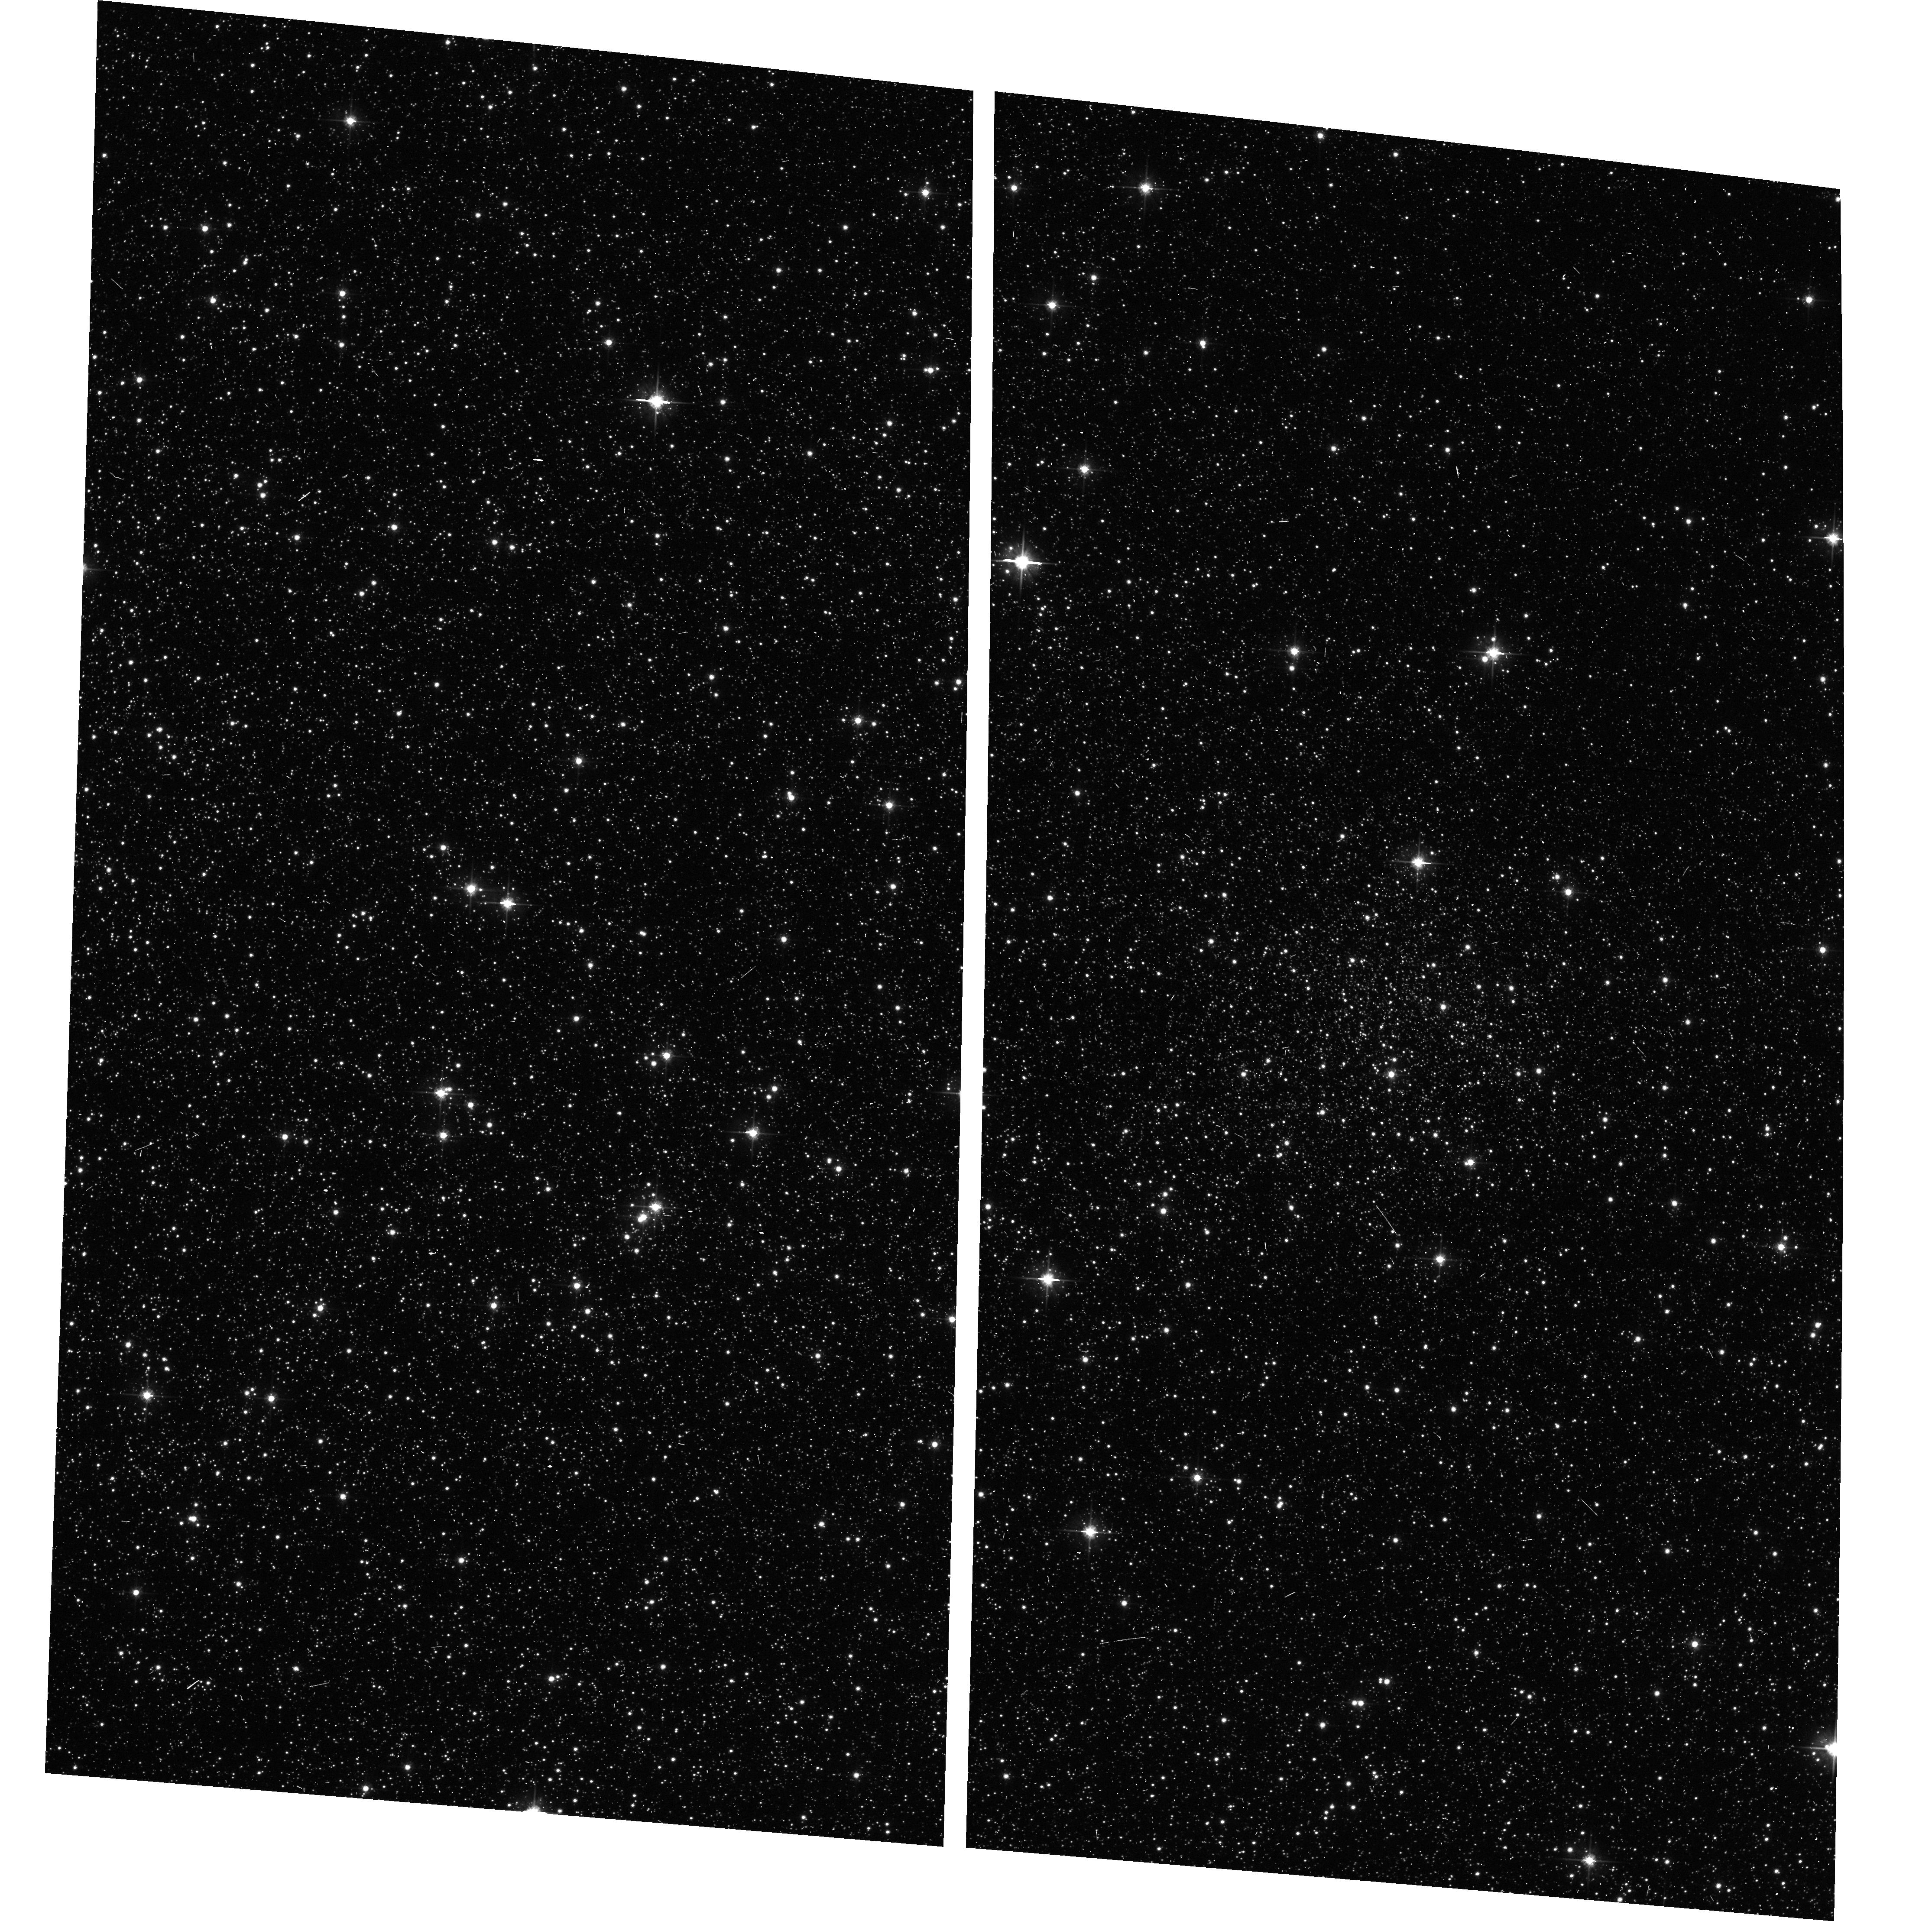
Target: DJORG-1. Instrument: ACS/WFC. Filter: F606W. Exposure: 6 min. Observation ID: hst_9799_08_acs_wfc_f606w_j8qe08

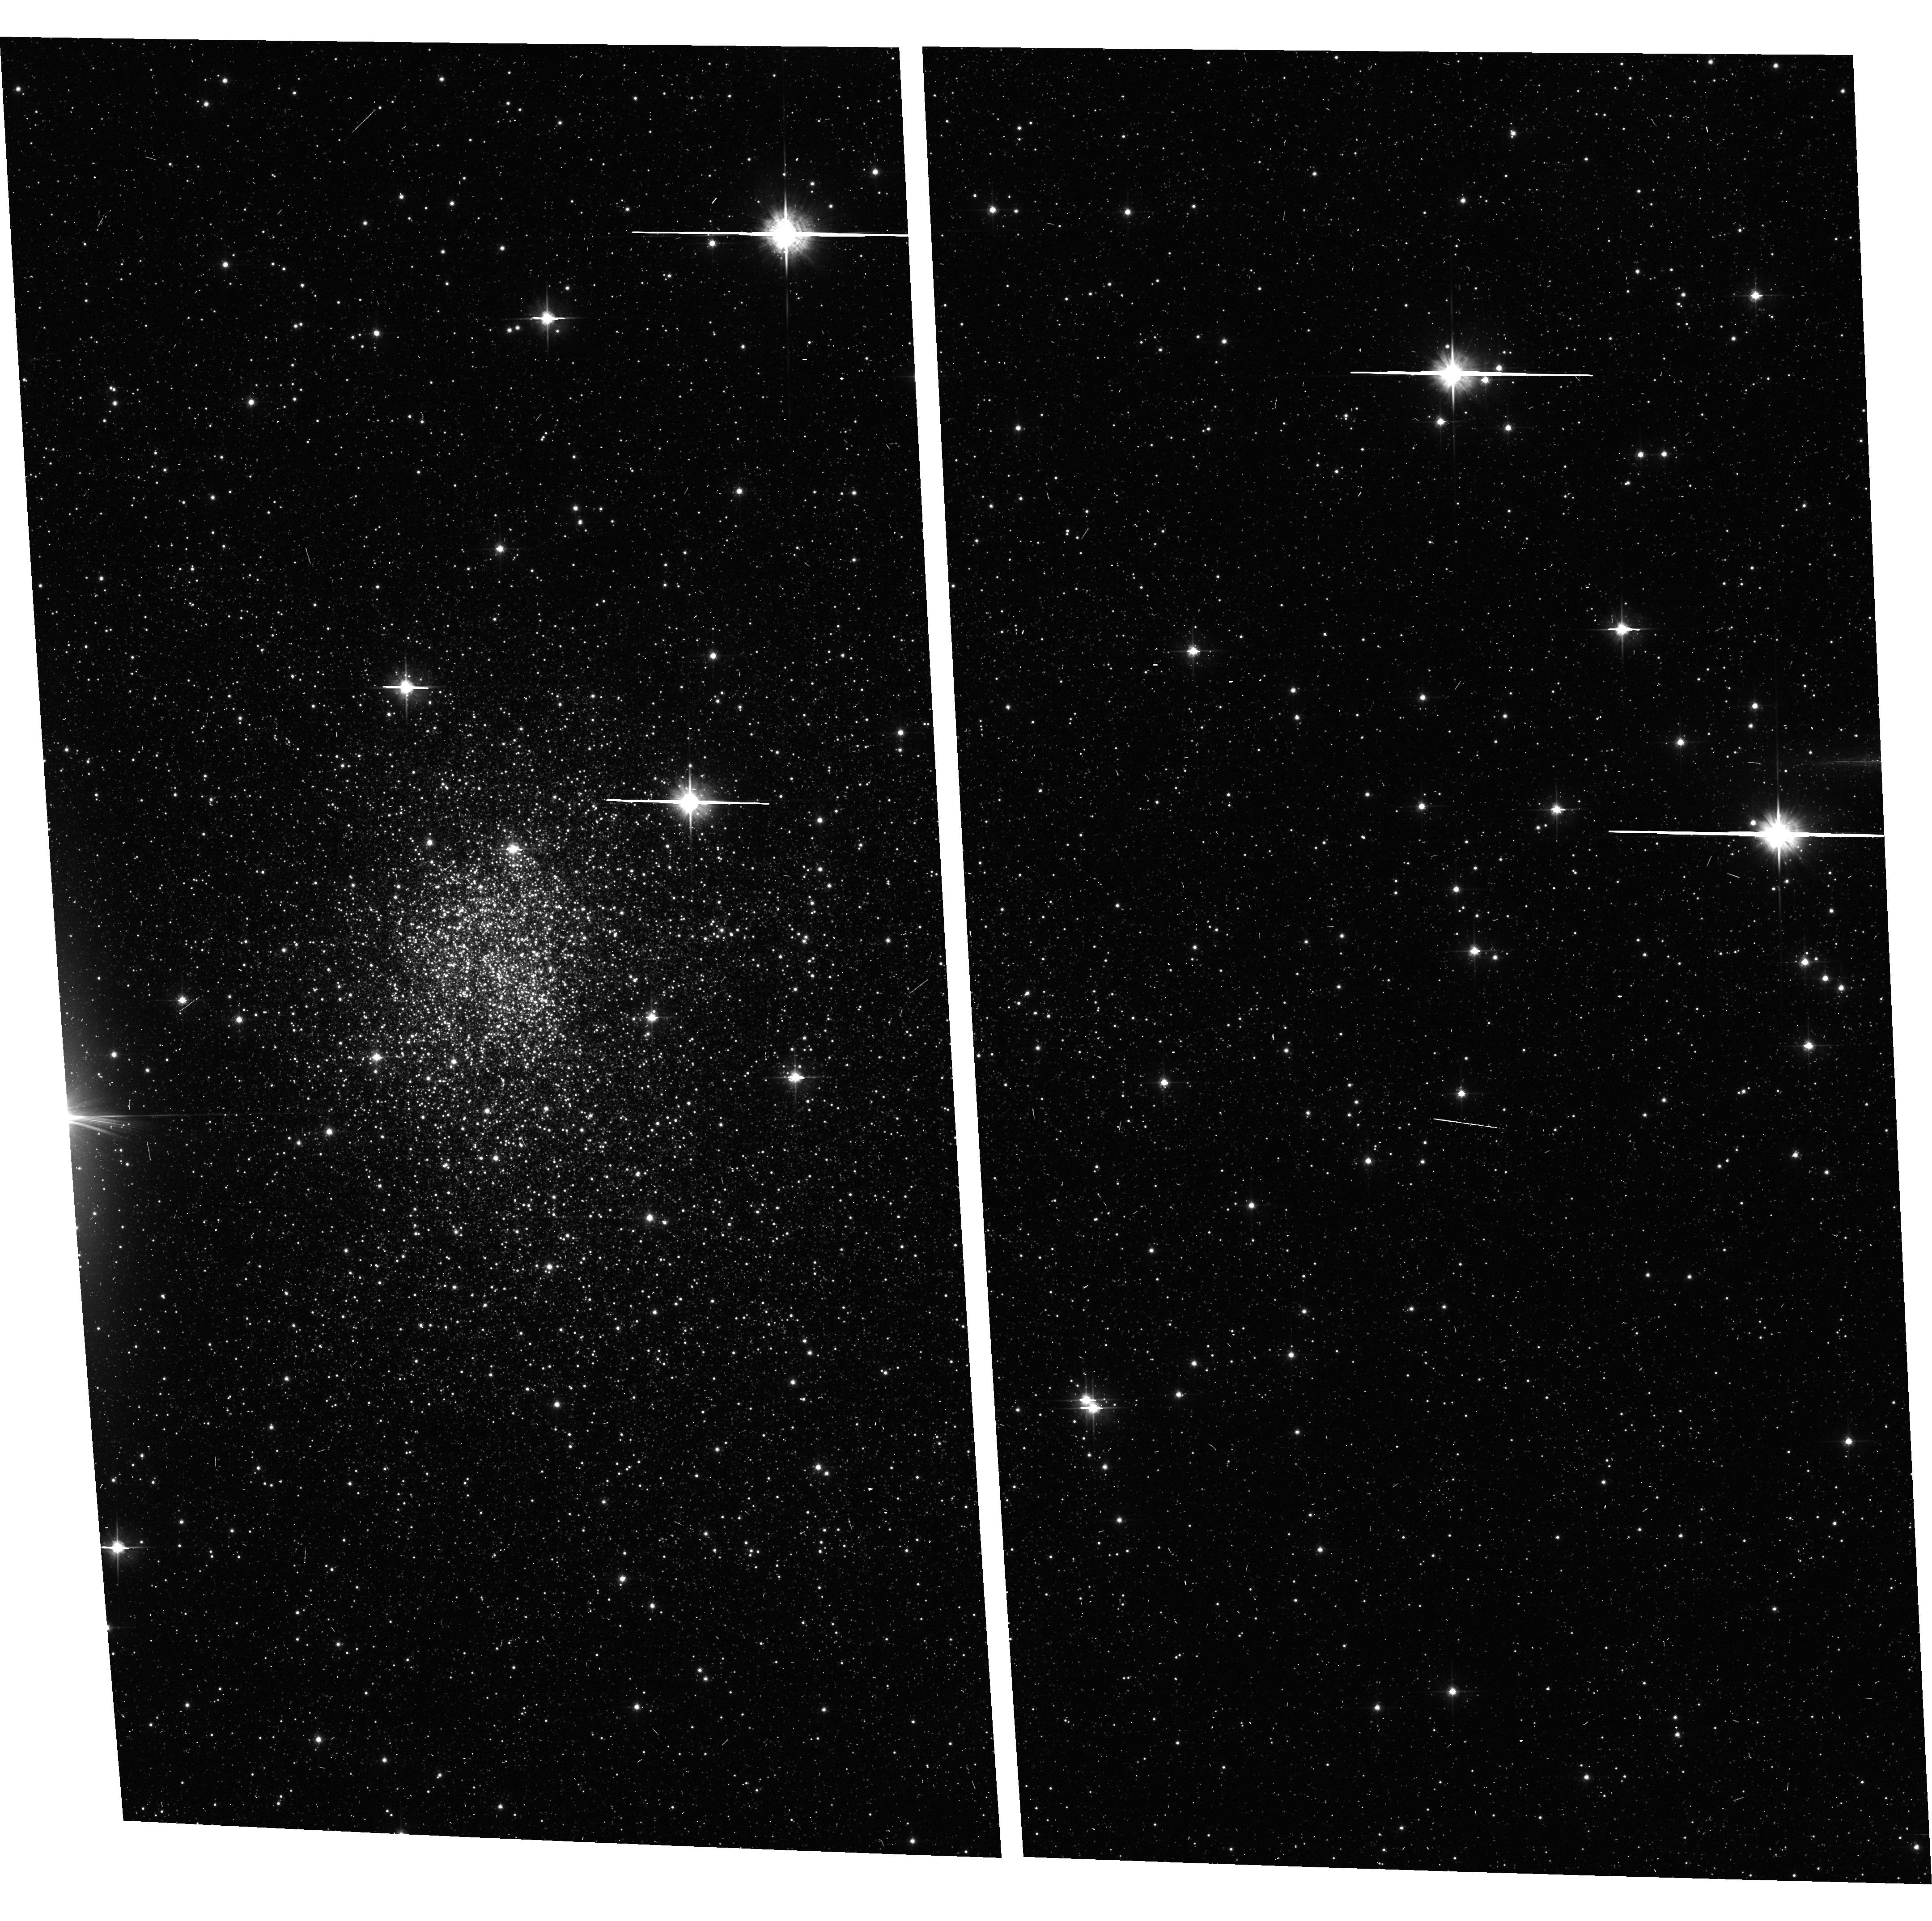
Target: TER-5. Instrument: ACS/WFC. Filter: F606W. Exposure: 6 min. Observation ID: hst_9799_09_acs_wfc_f606w_j8qe09

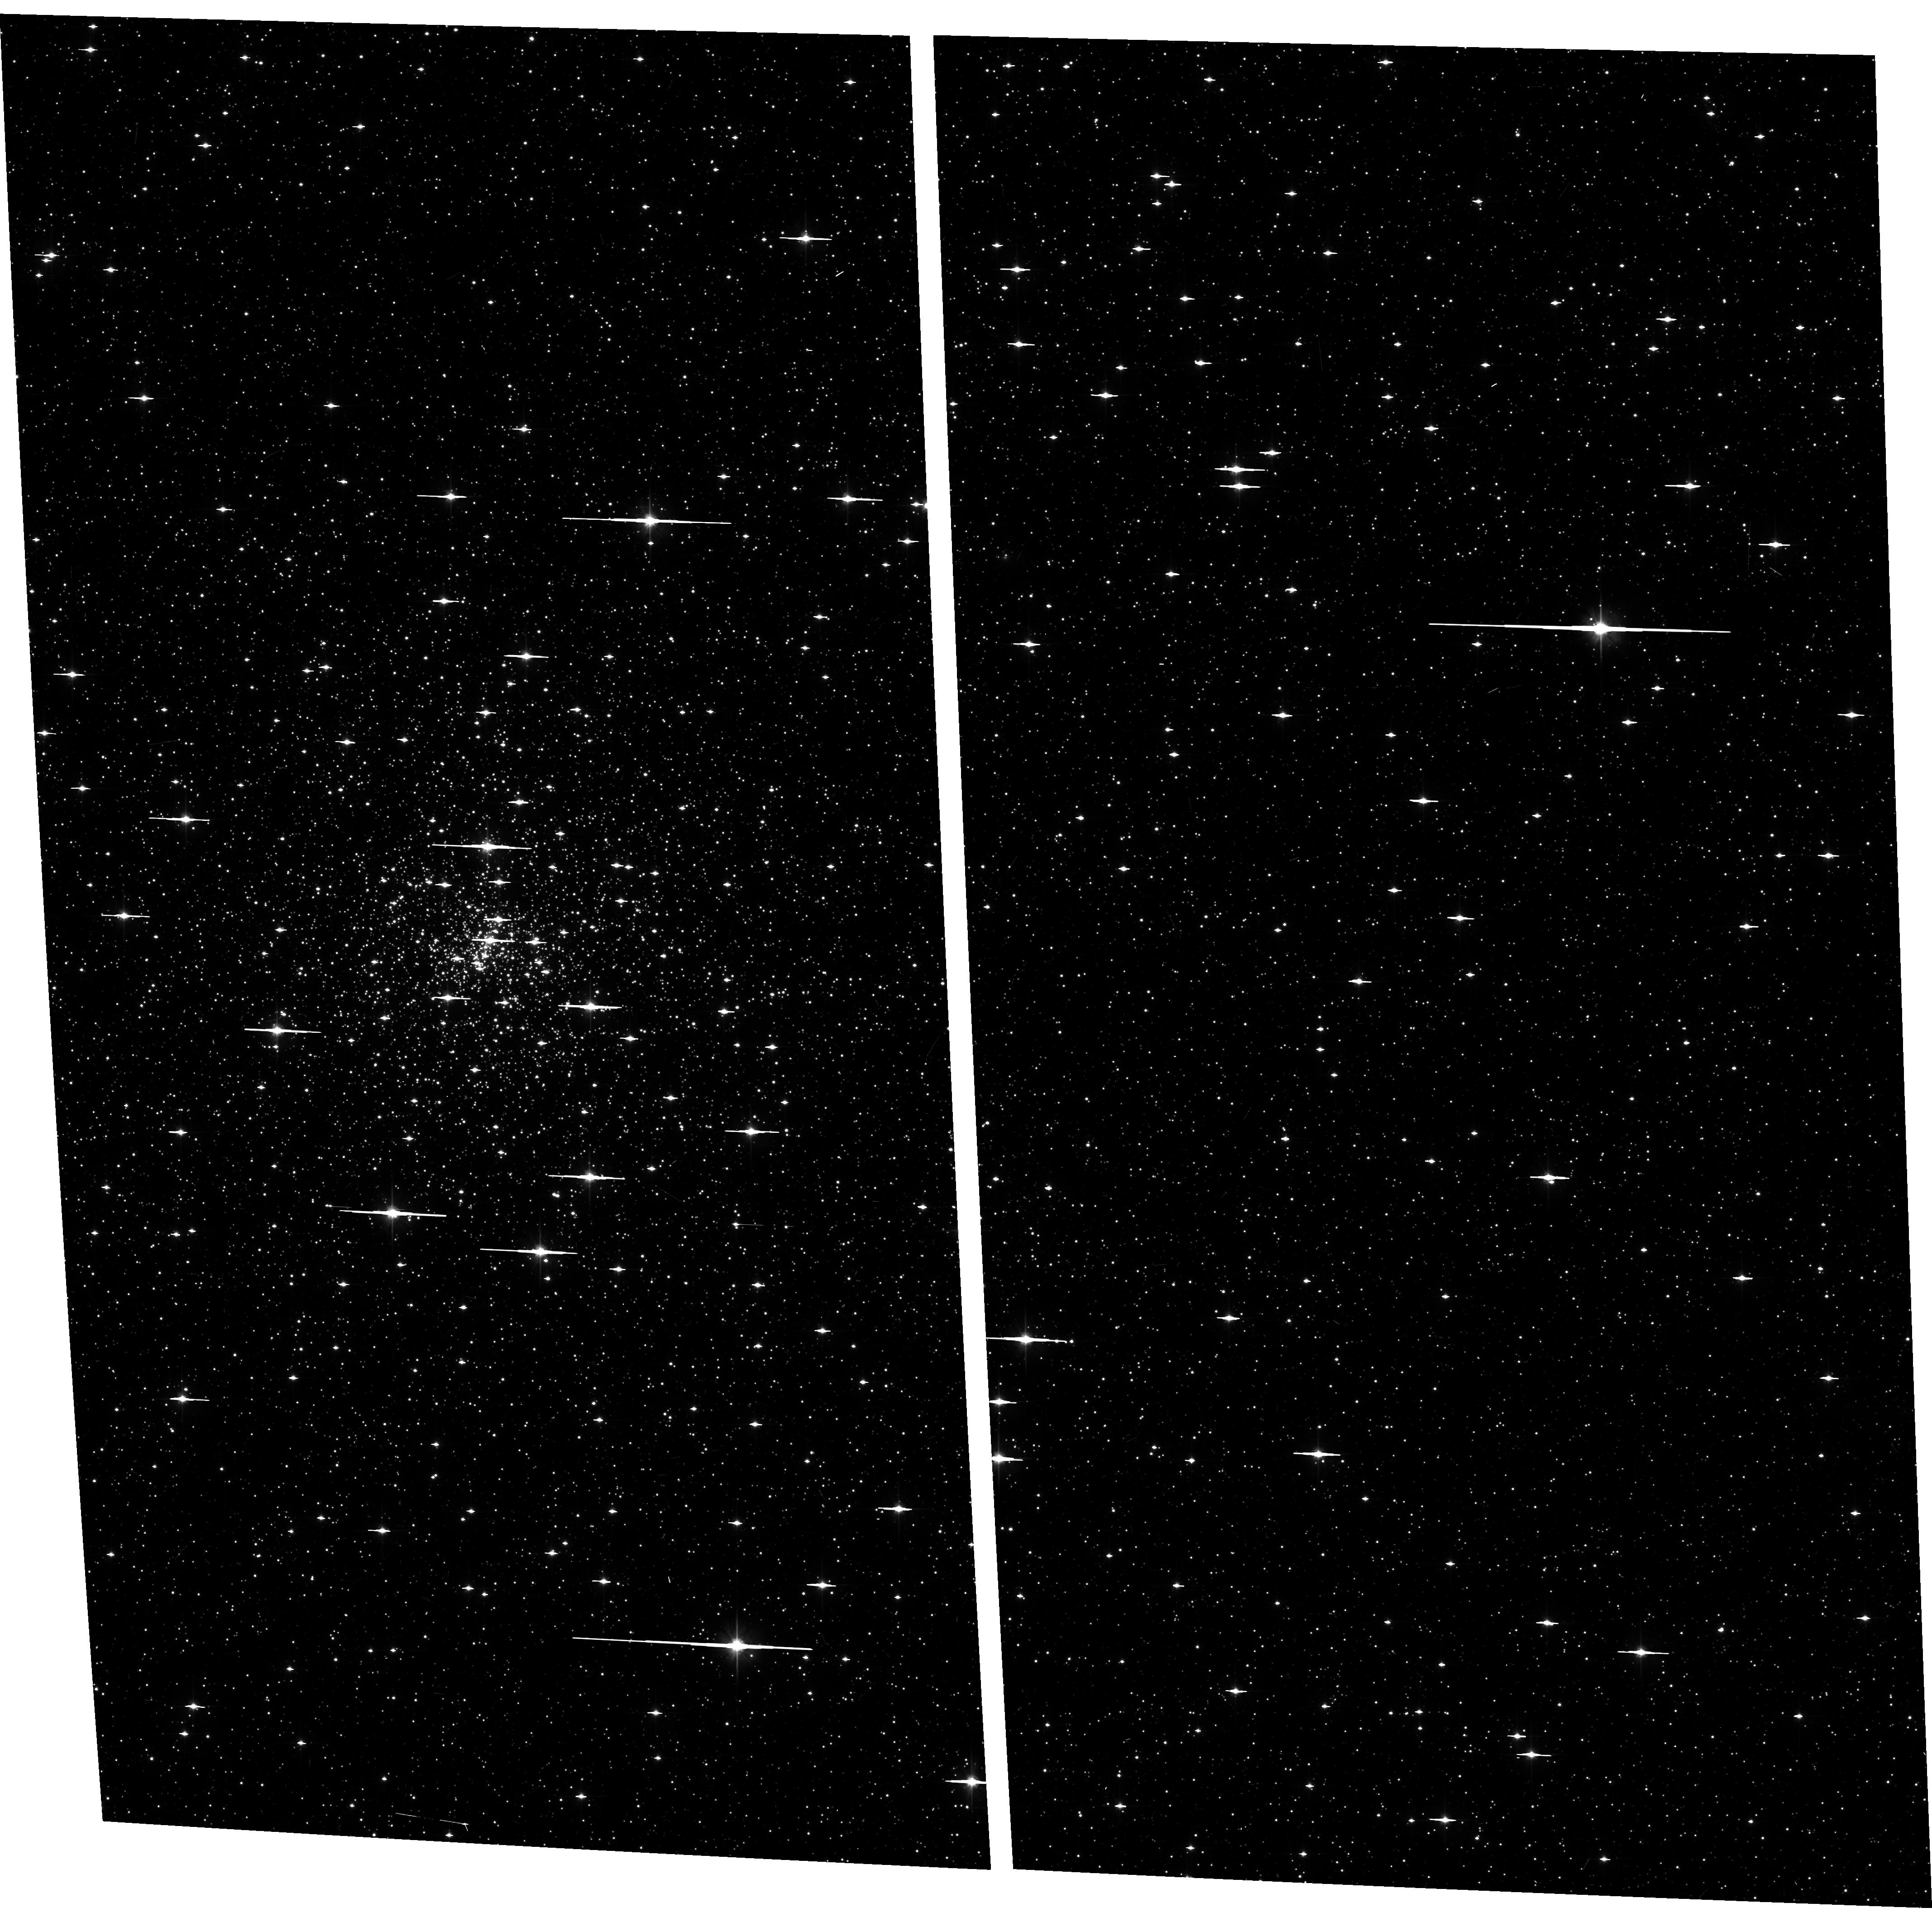
Target: NGC-6558. Instrument: ACS/WFC. Filter: F606W. Exposure: 6 min. Observation ID: hst_9799_17_acs_wfc_f606w_j8qe17

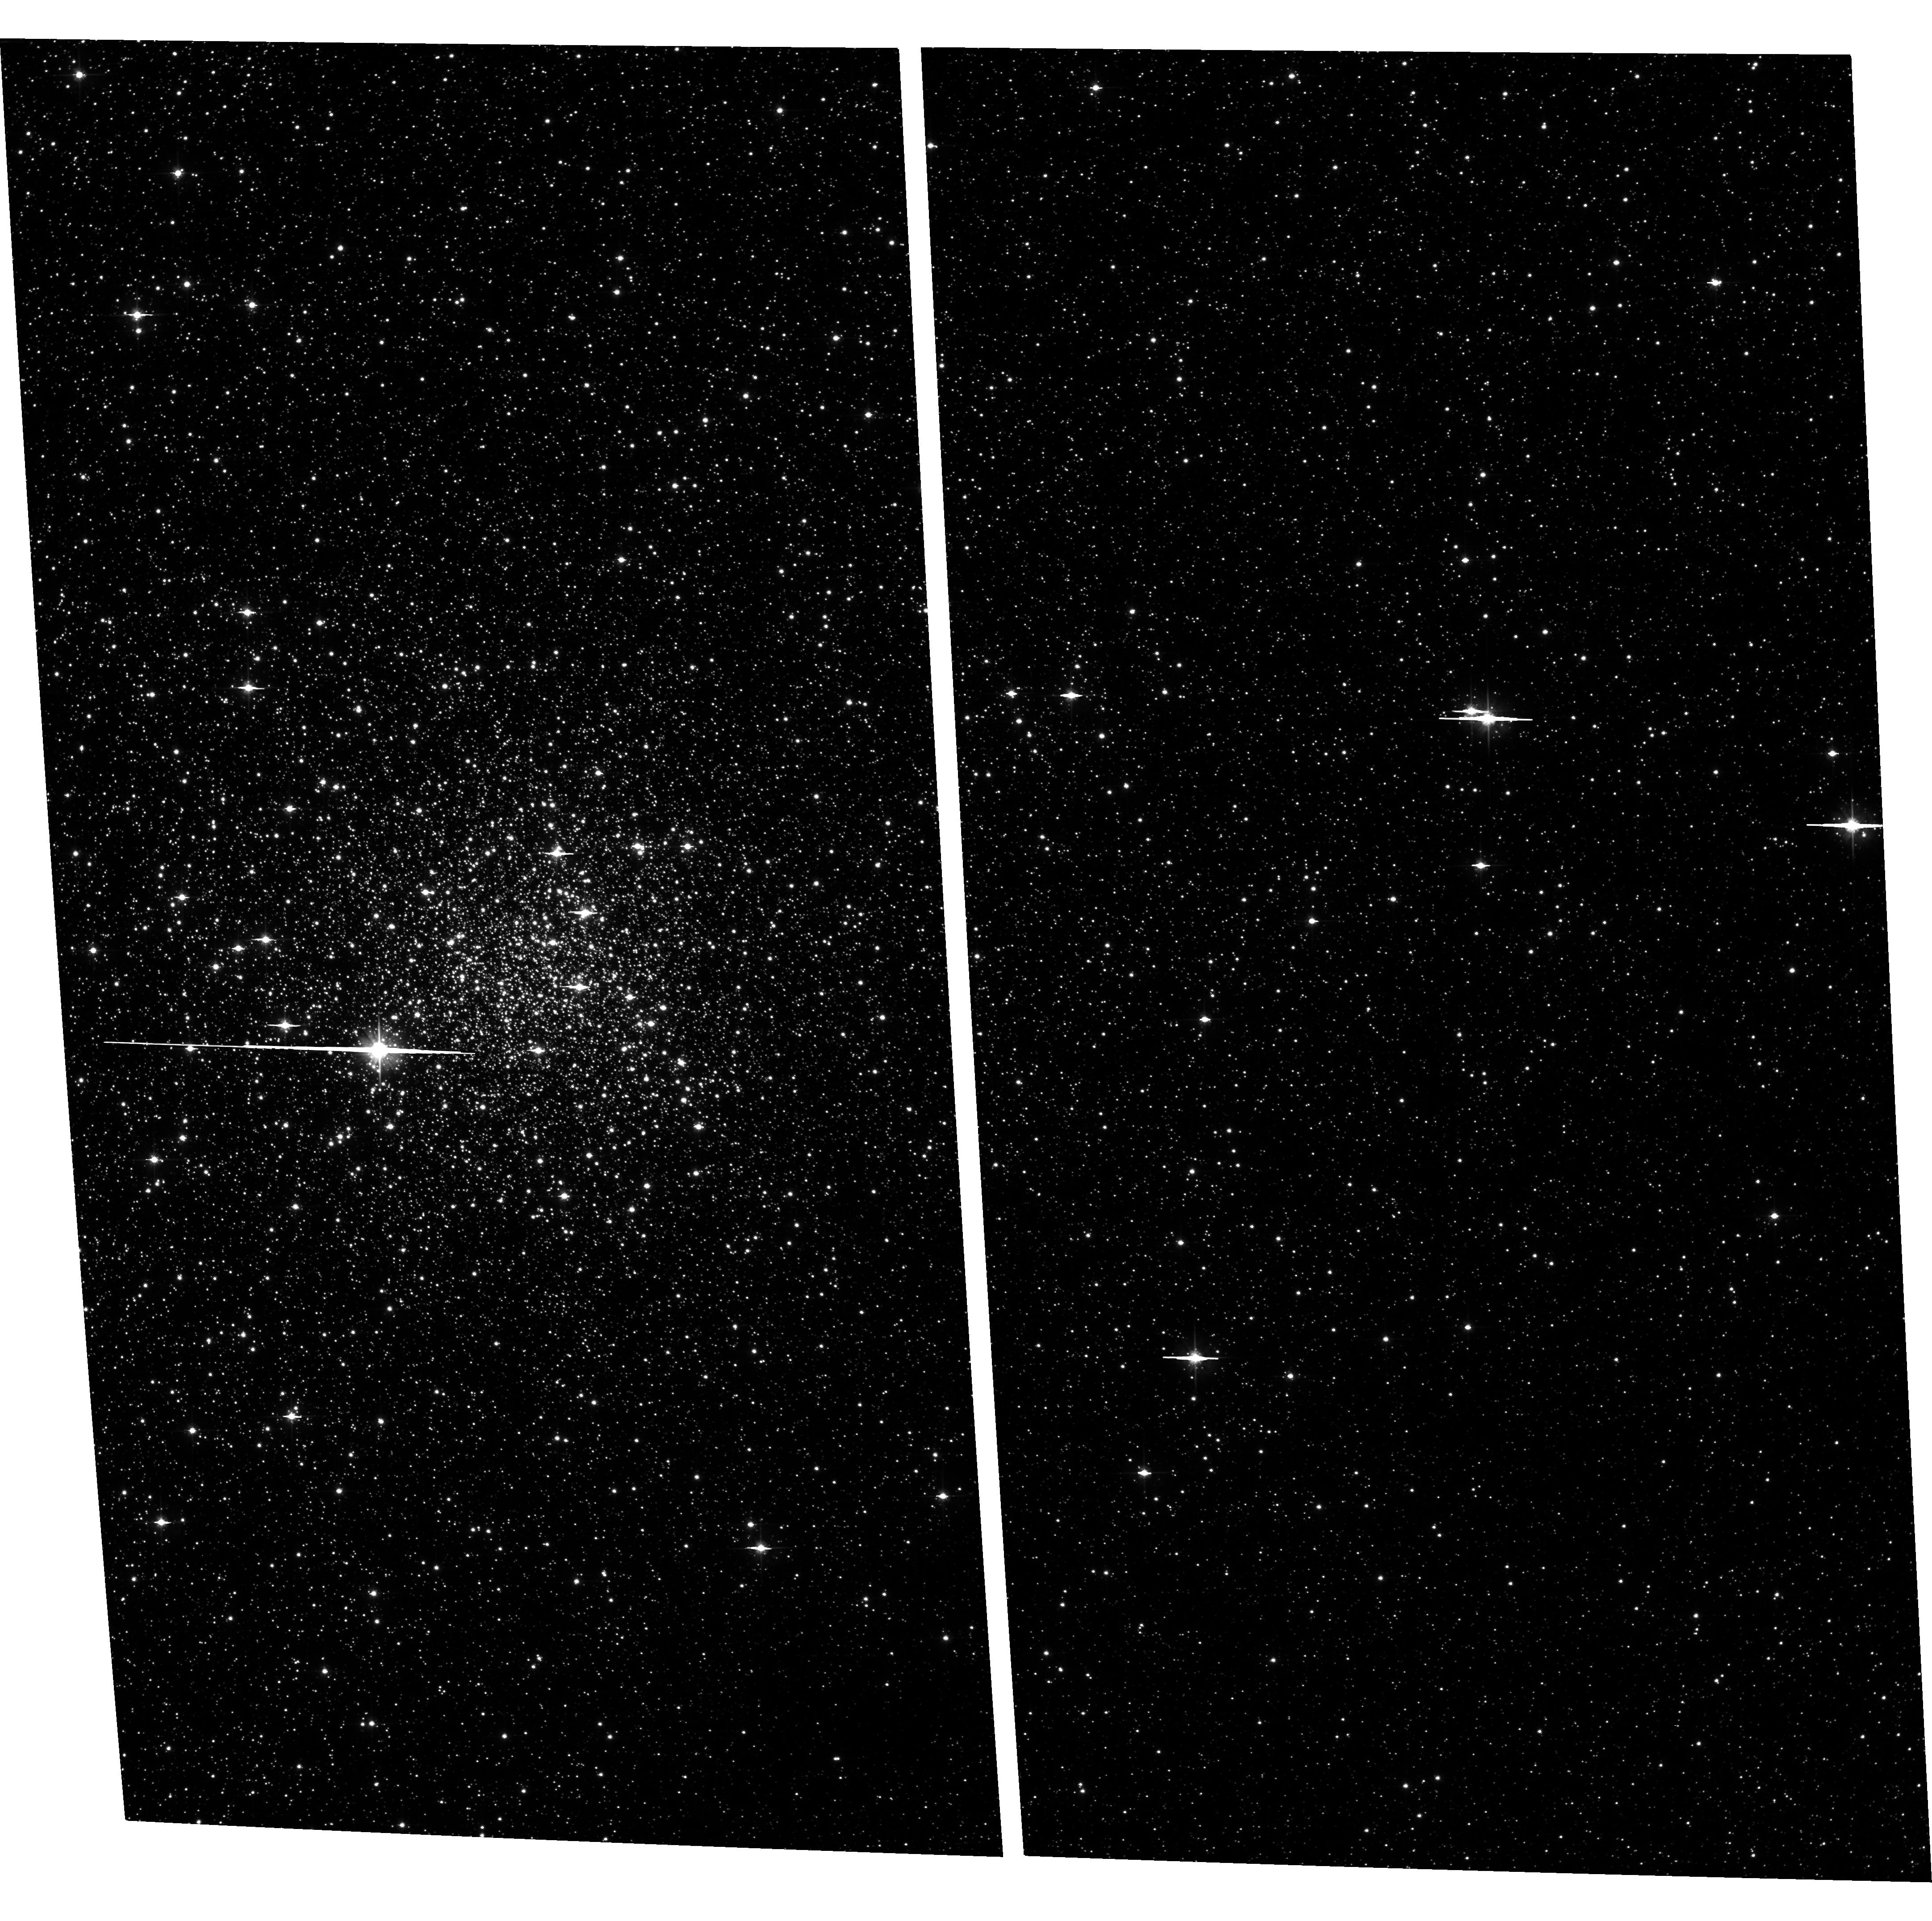
Target: NGC-6401. Instrument: ACS/WFC. Filter: F606W. Exposure: 11 min. Observation ID: hst_9799_06_acs_wfc_f606w_j8qe06

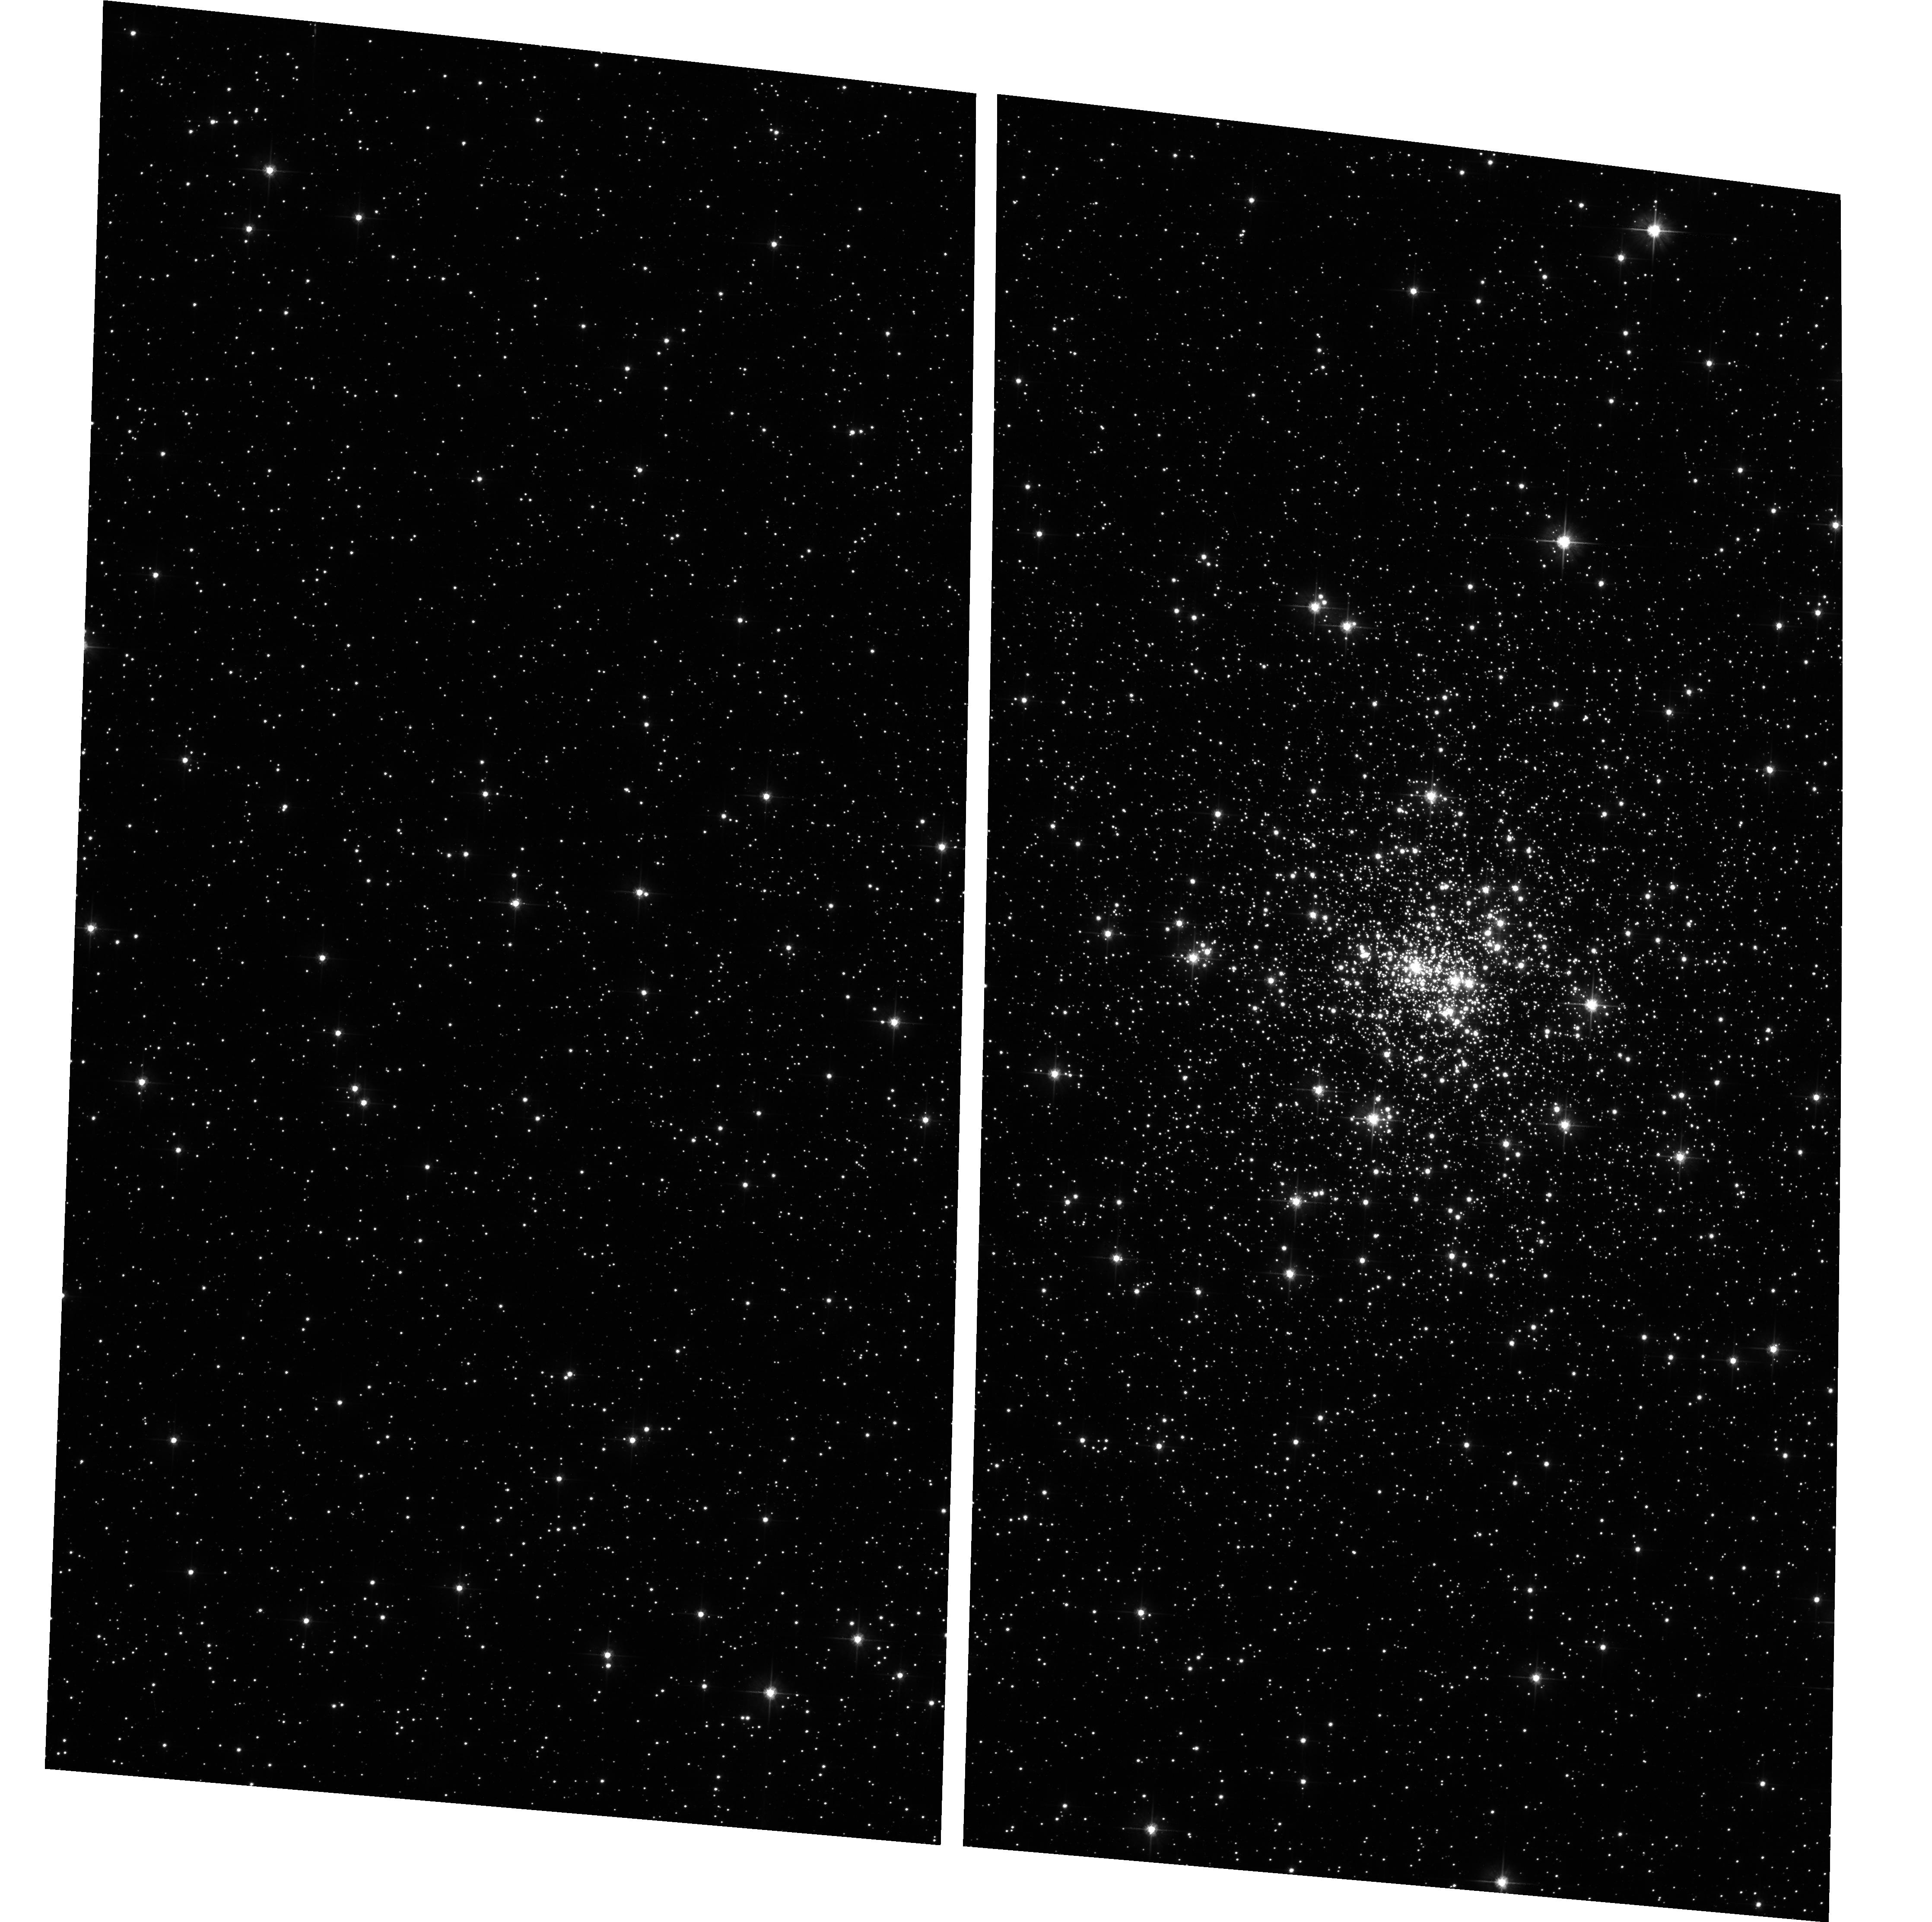
Target: NGC-6642. Instrument: ACS/WFC. Filter: F606W. Exposure: 6 min. Observation ID: hst_9799_14_acs_wfc_f606w_j8qe14

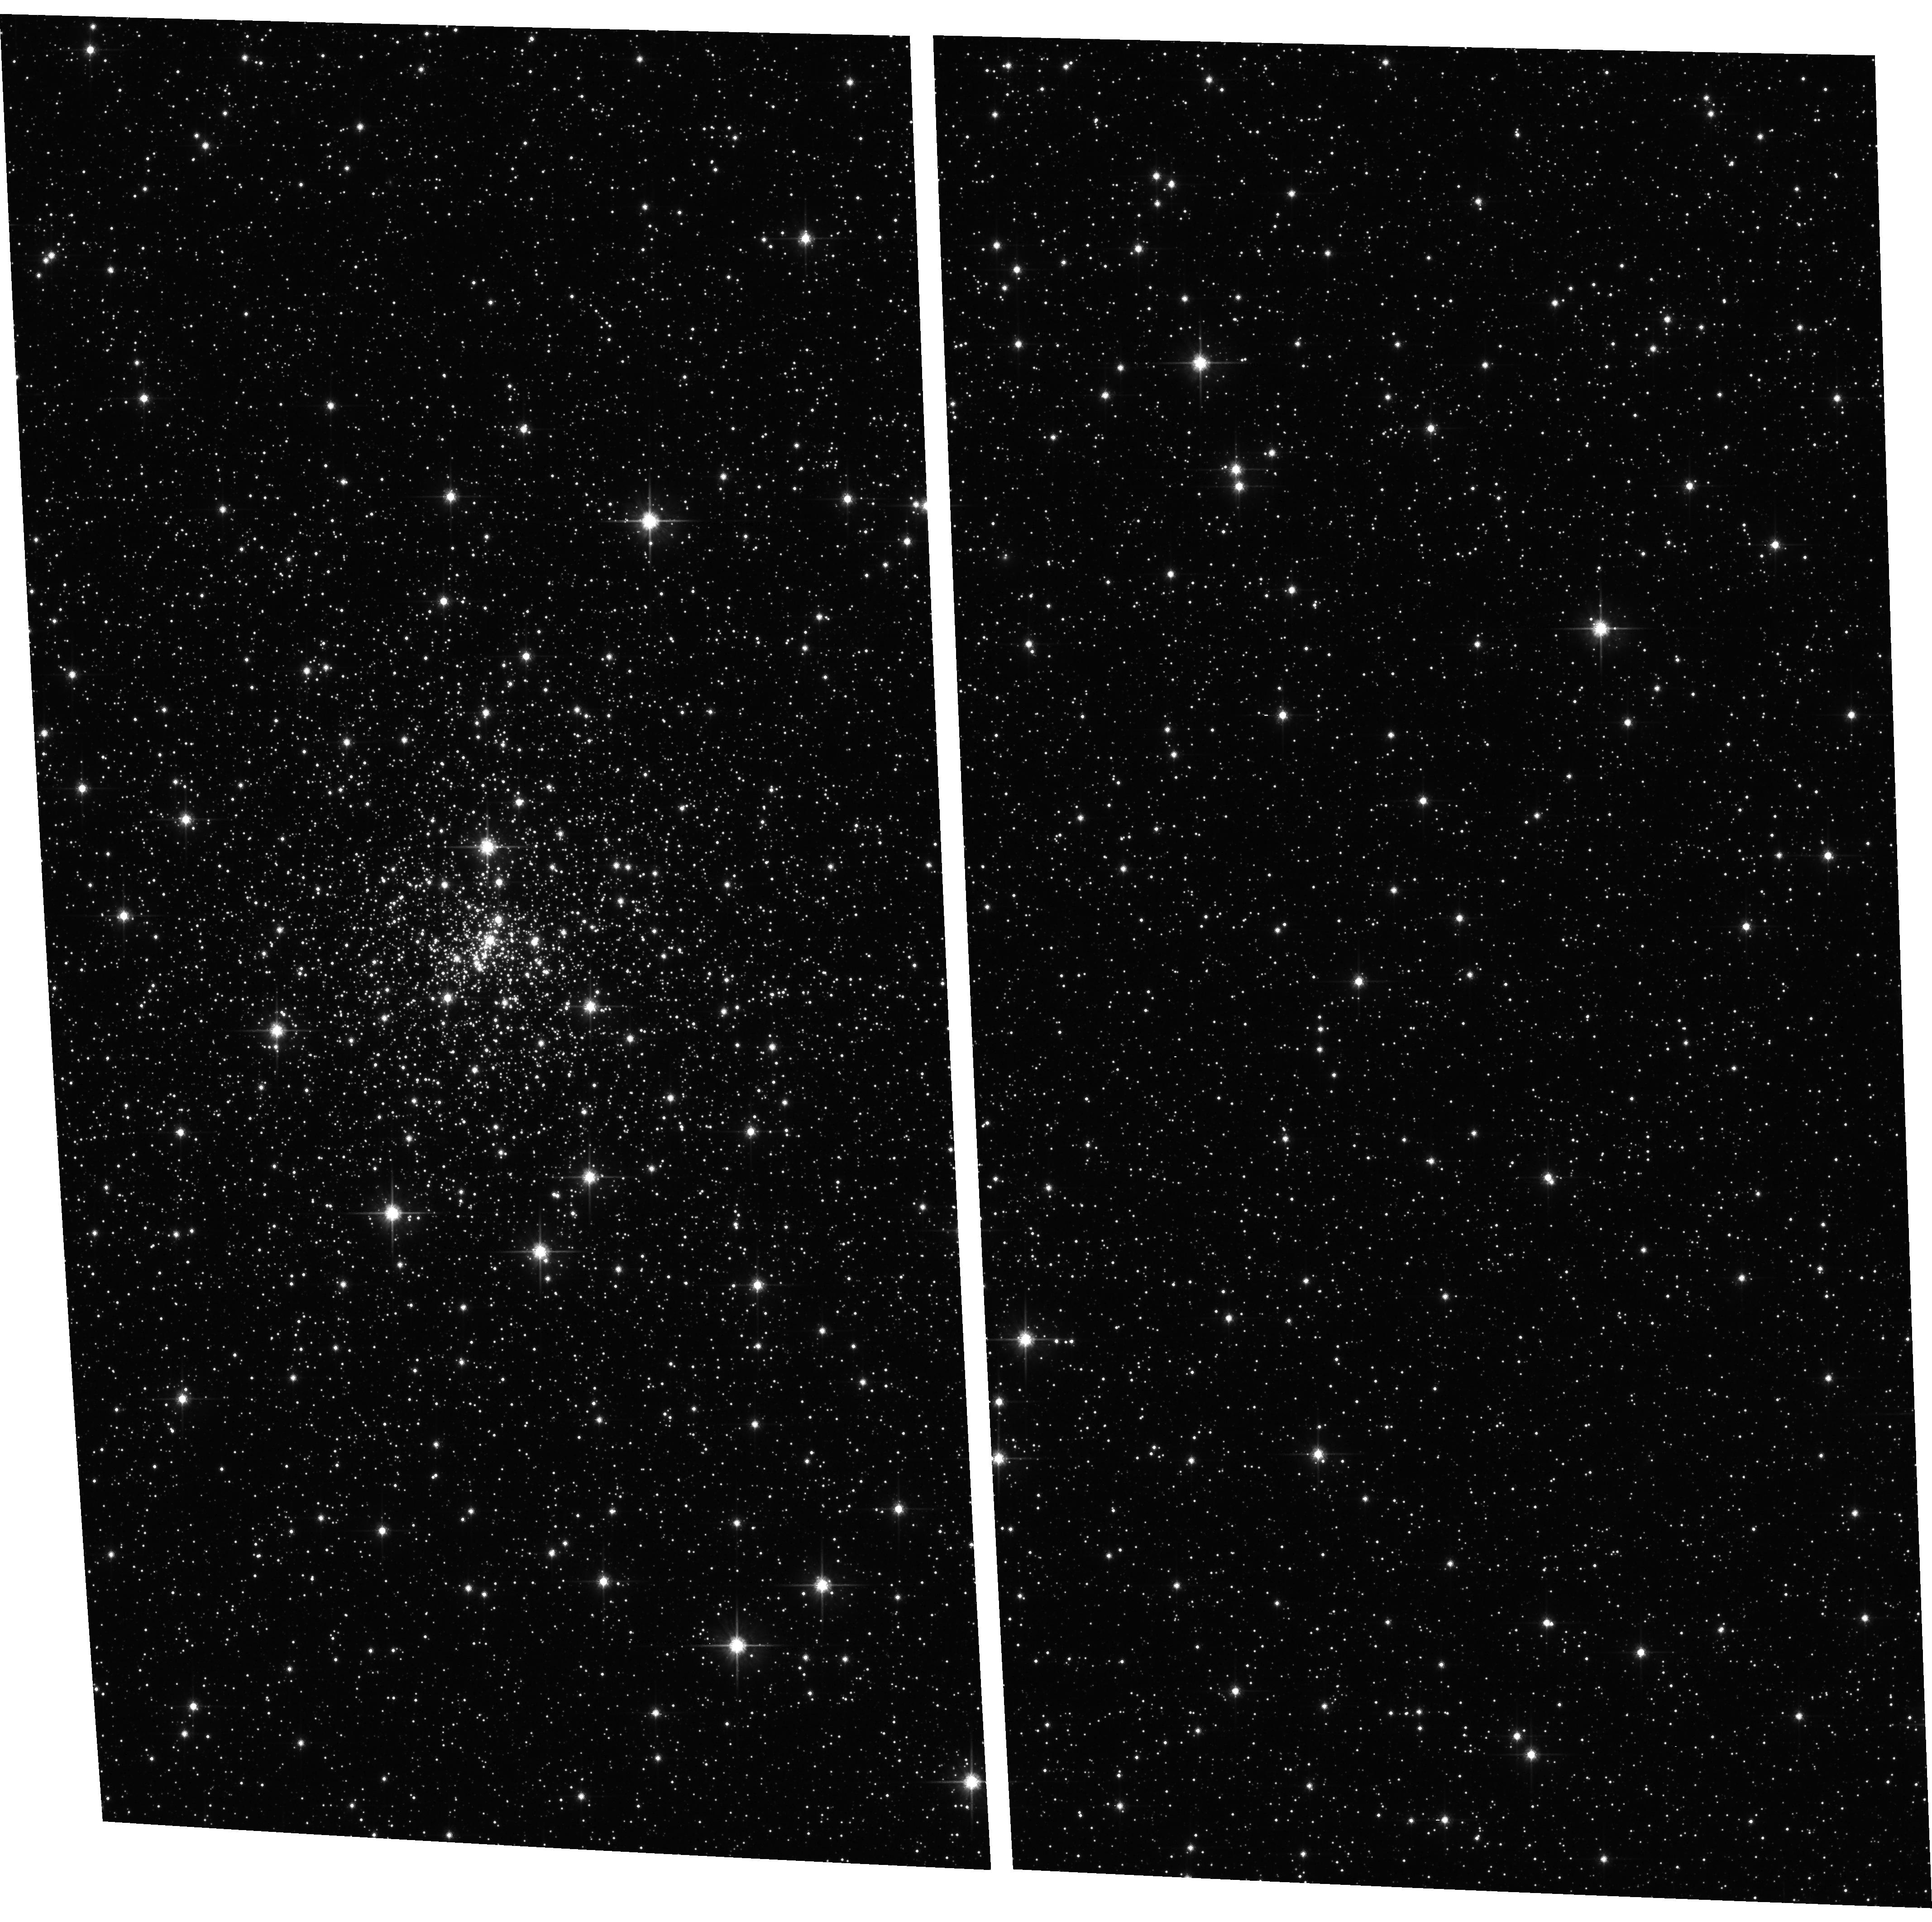
Target: NGC-6558. Instrument: ACS/WFC. Filter: F814W. Exposure: 6 min. Observation ID: hst_9799_17_acs_wfc_f814w_j8qe17

A Snapshot Survey of Galactic Bulge Globular Clusters (PI: Rich, R. Michael)

The globular clusters toward the Galactic bulge remain among the least studied of the Galaxy's globular clusters, primarily because severe photometric crowding has hinderred ground-based imaging. We propose a snapshot survey (3 month proprietary period) using ACS onboard HST to produce a complete sample of color-magnitude diagrams for these clusters. The high spatial resoltuion of HST gives photometry vastly superor to even the best ground-based color-magnitude diagrams. Mesurement of the horizontal and red giant branches gives reddening and distance, from which physical parameters for the clusters are derived. Ages to be derived are of special interest because this population may contain the oldest clusters in the Galaxy. Additionally, the separation of cluster members from contaminating field stars will give far superior structural parameters than can be derived from the ground. Many of these clusters have especially concentrated cores; due to their proximity to the Galactic Center, they may have experienced far greater dynamical evolution due to bulge shocking. If stellar encounters are capable of modifying stellar populations, these clusters probably are the best place to look for such effects. Because ground-based study of these clusters has been so difficult, we believe that this survey is potentially an important part of HST's legacy.